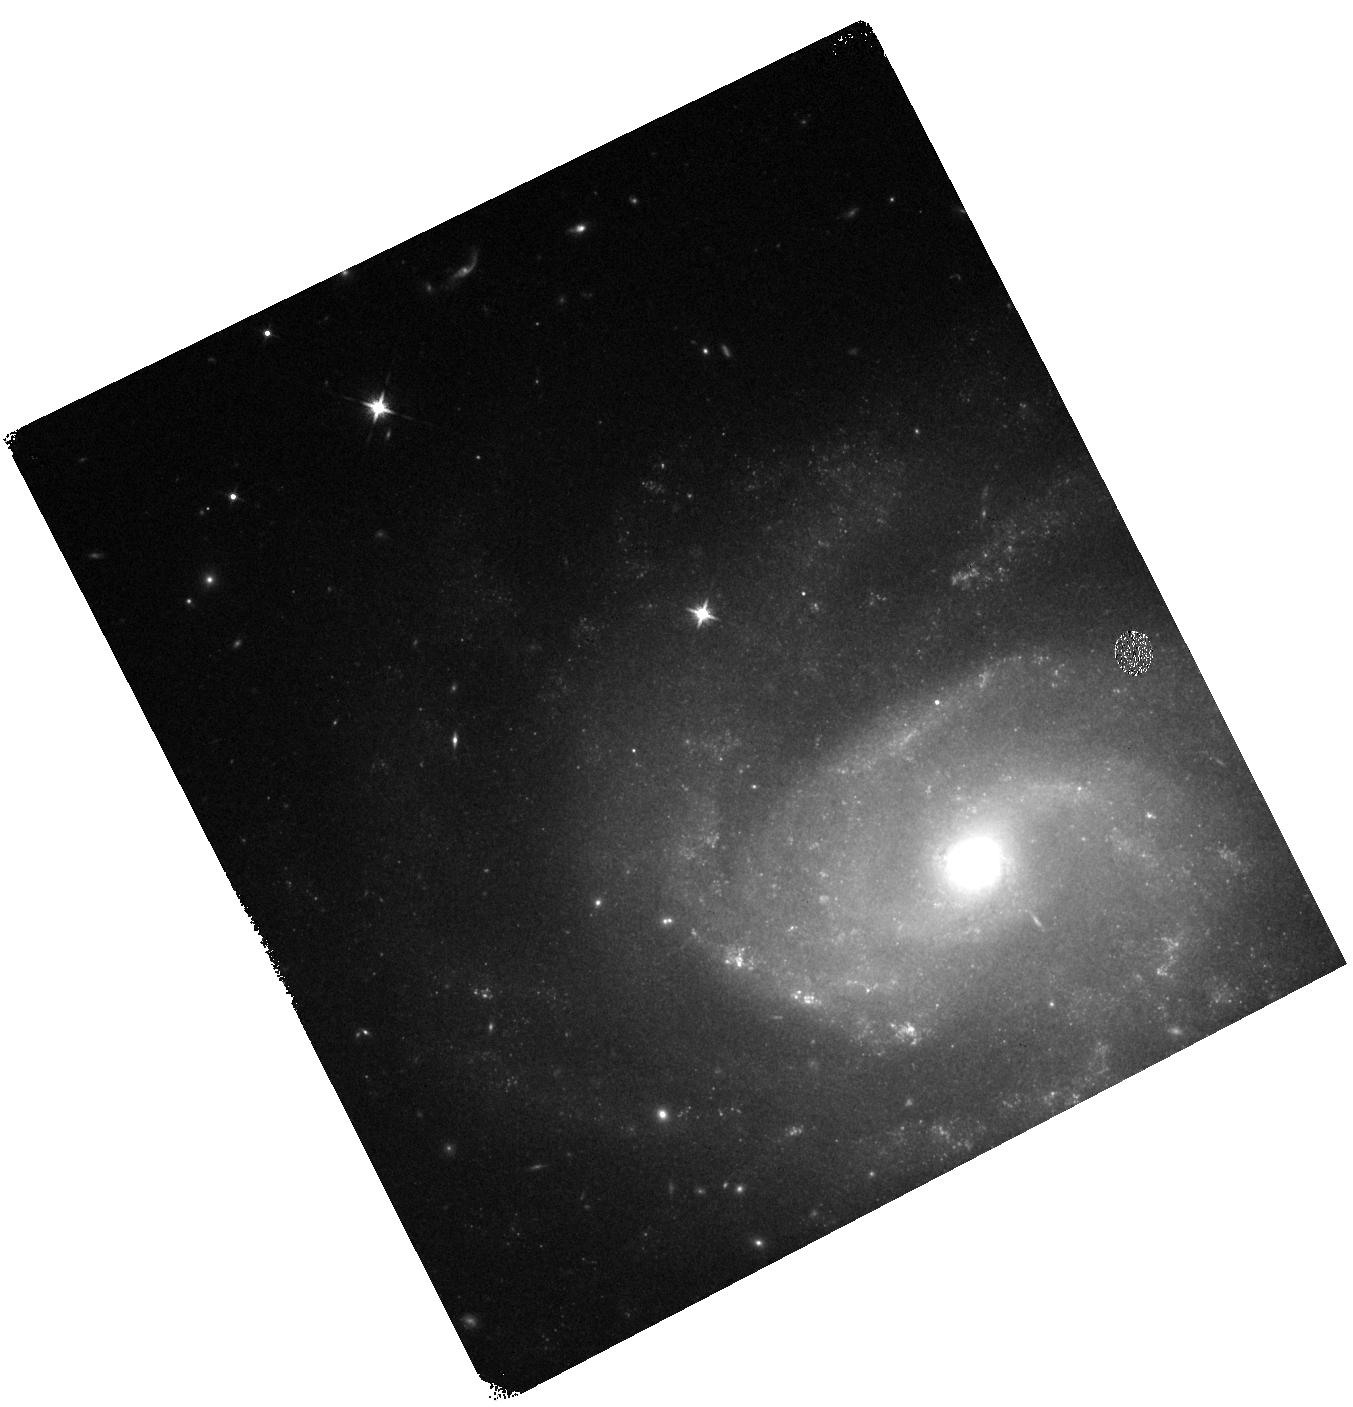
Target: SN2020UXZ
Instrument: WFC3/IR
Filter: F125W
Exposure: 7 min
Observation ID: hst_16497_03_wfc3_ir_f125w_ieje03

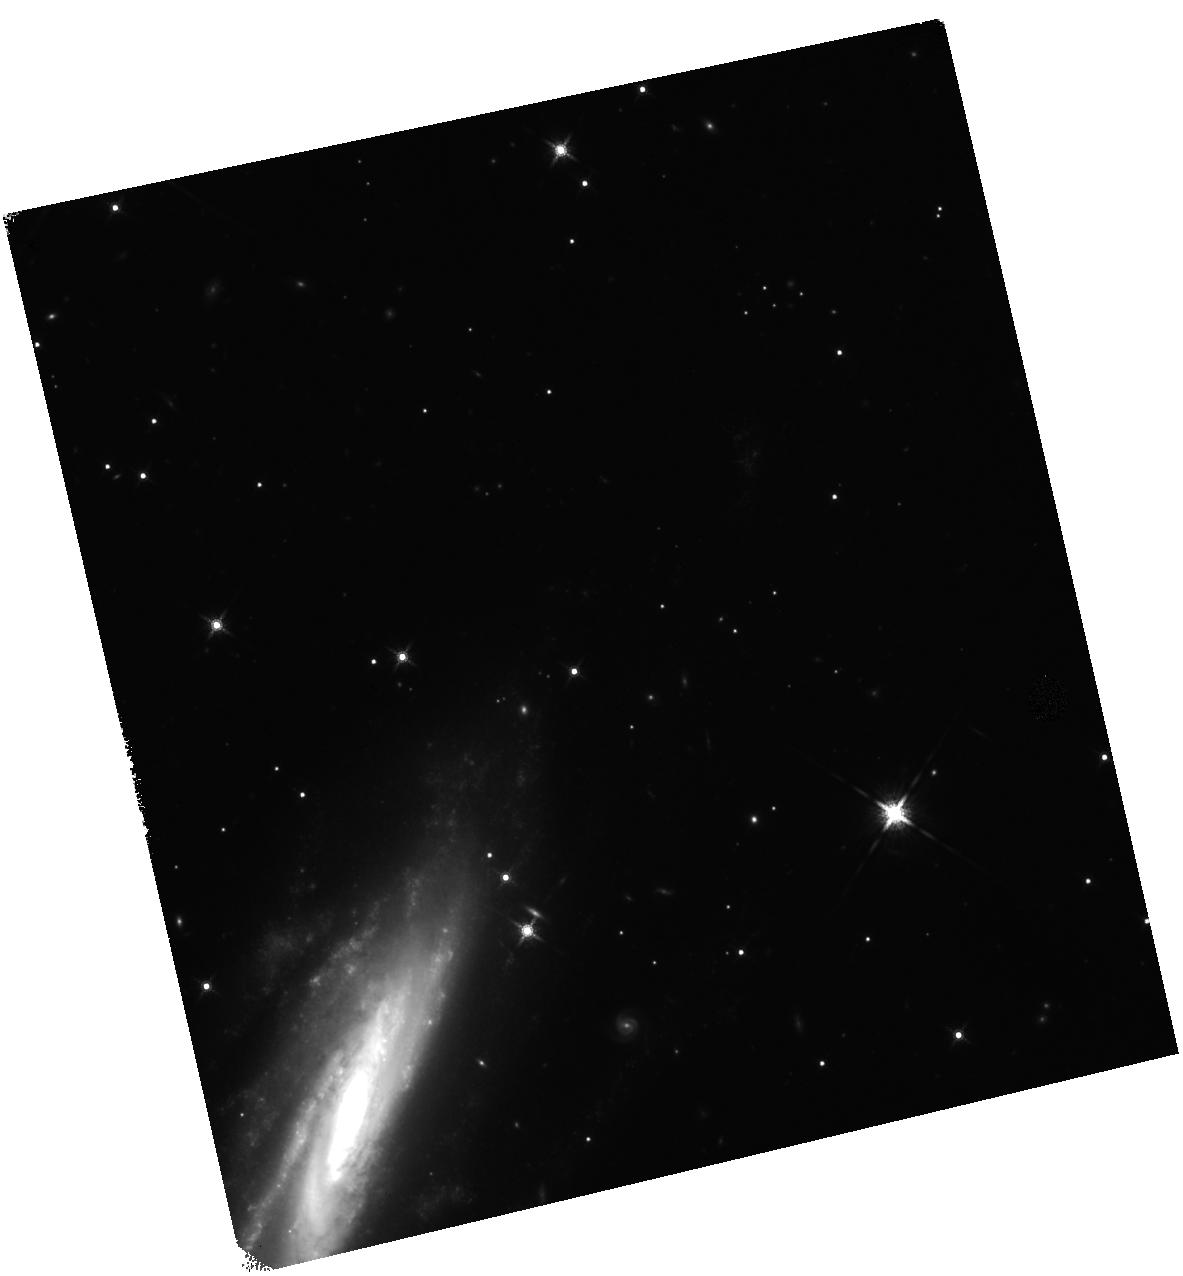
Target: SN2020UDY
Instrument: WFC3/IR
Filter: F160W
Exposure: 17 min
Observation ID: hst_16497_05_wfc3_ir_f160w_ieje05

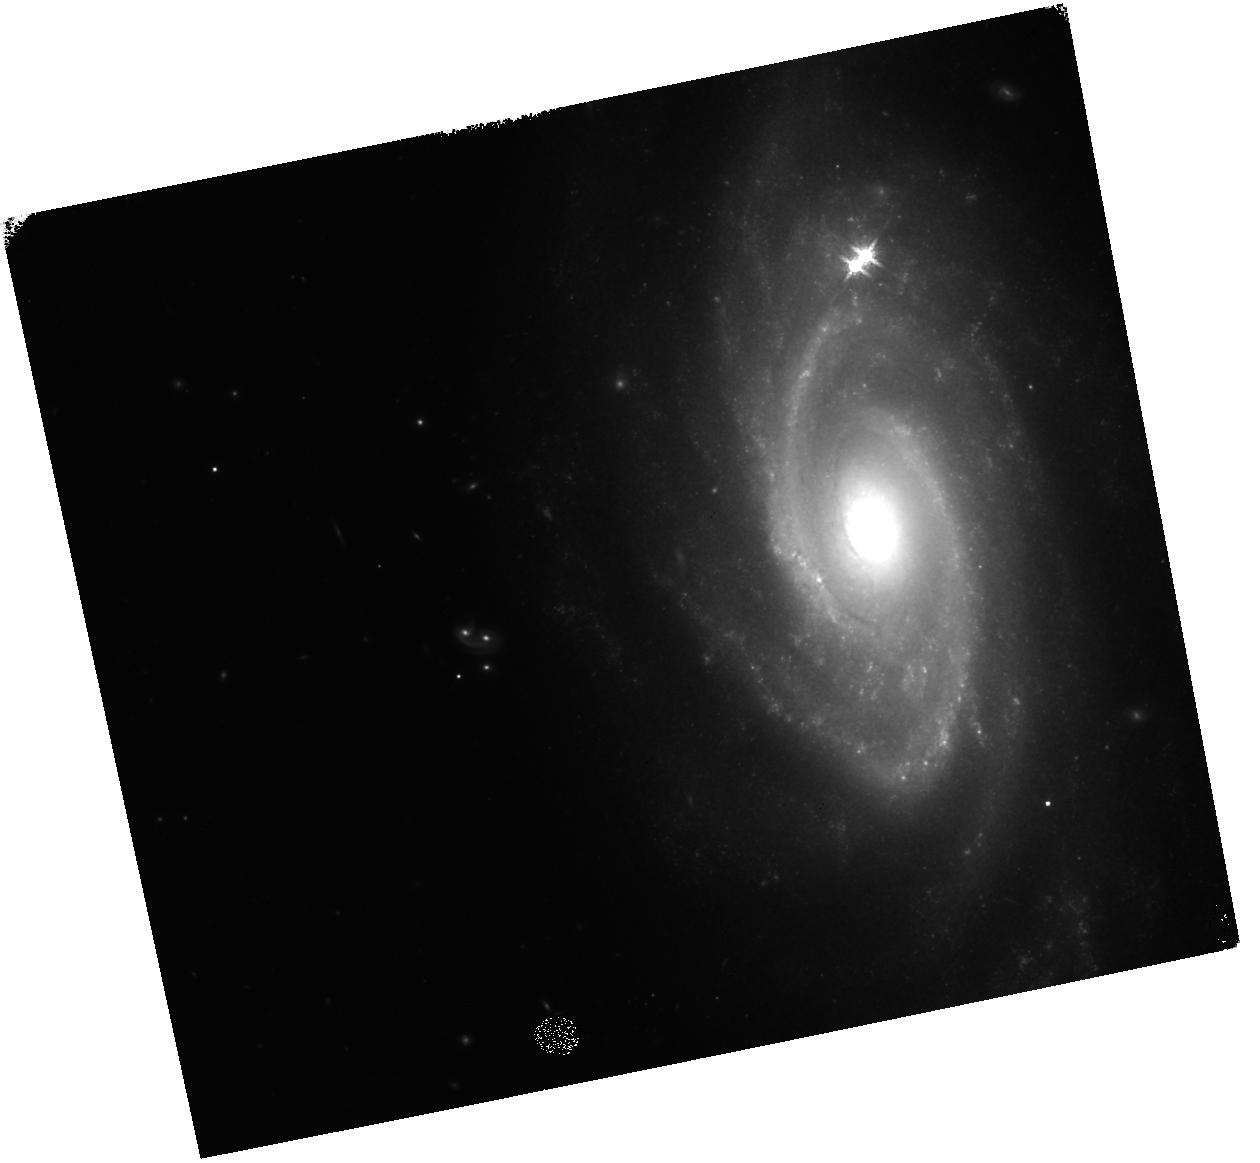
Target: SN2020KYG
Instrument: WFC3/IR
Filter: F160W
Exposure: 17 min
Observation ID: hst_16497_07_wfc3_ir_f160w_ieje07

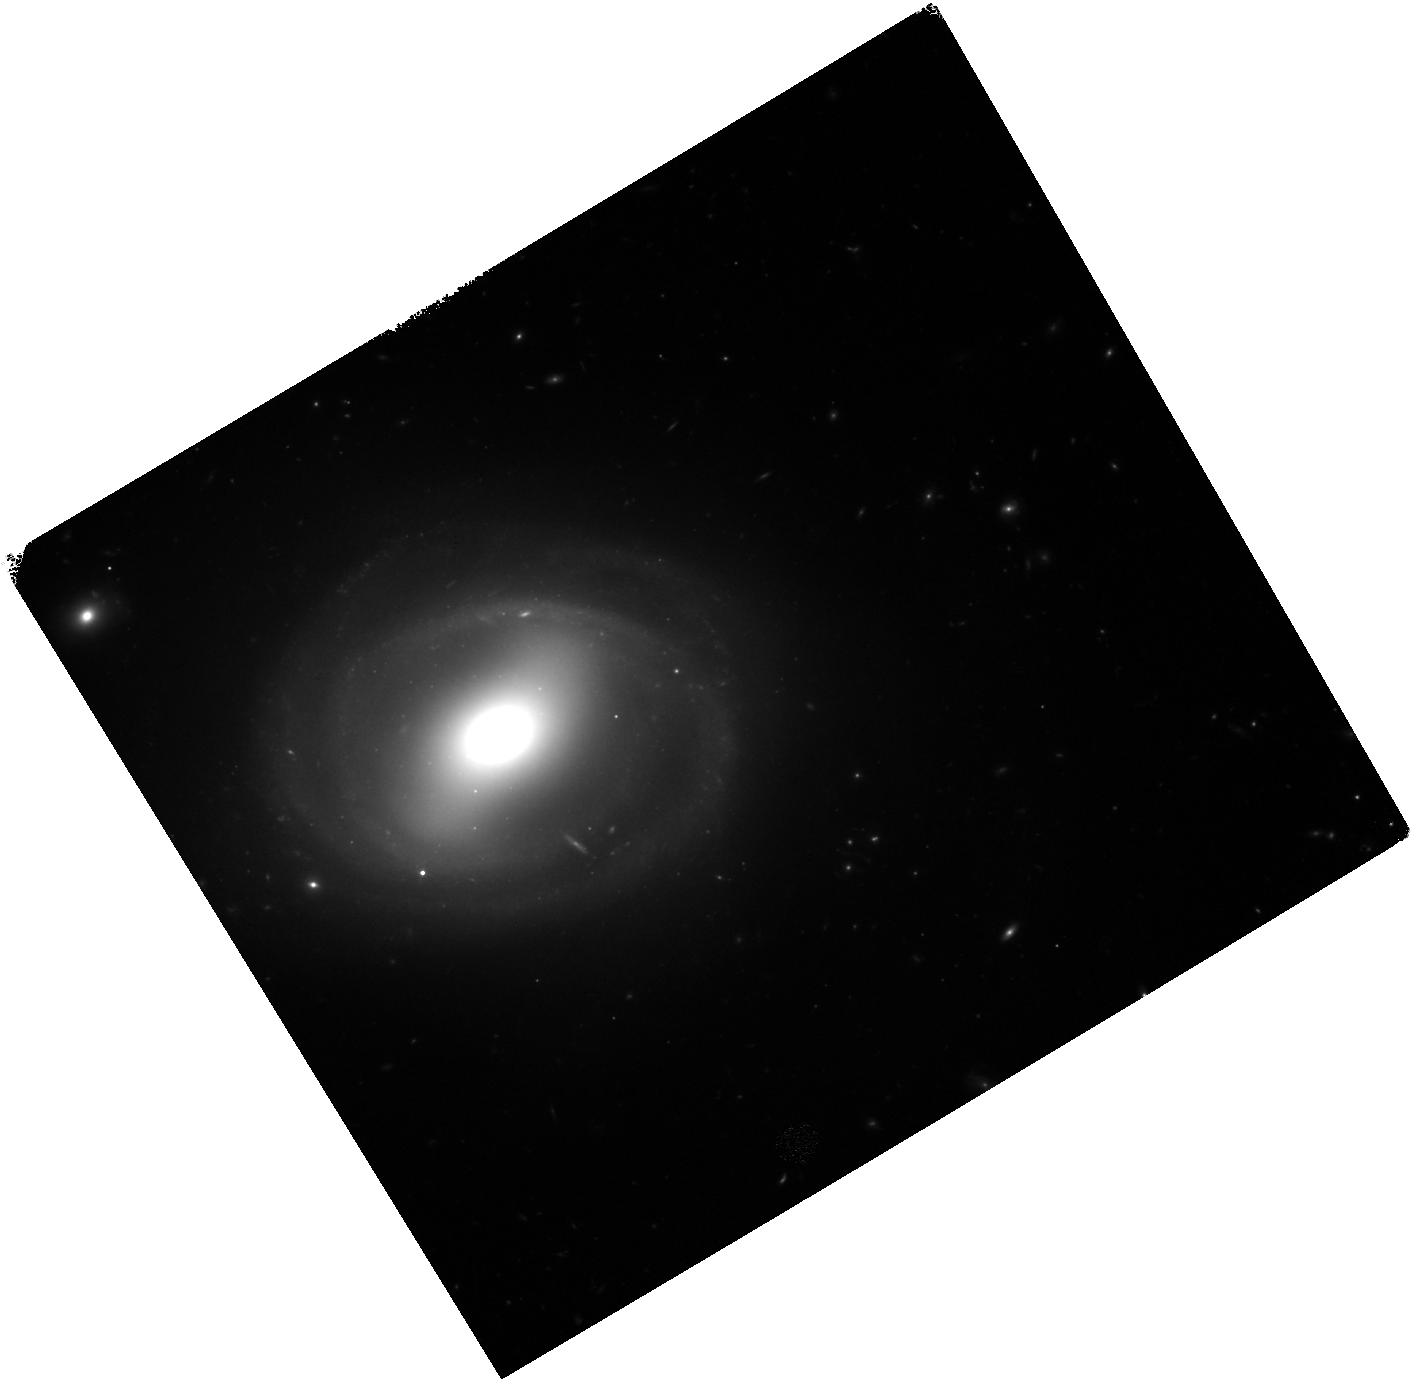
Target: SN2020EES
Instrument: WFC3/IR
Filter: F125W
Exposure: 17 min
Observation ID: hst_16497_01_wfc3_ir_f125w_ieje01

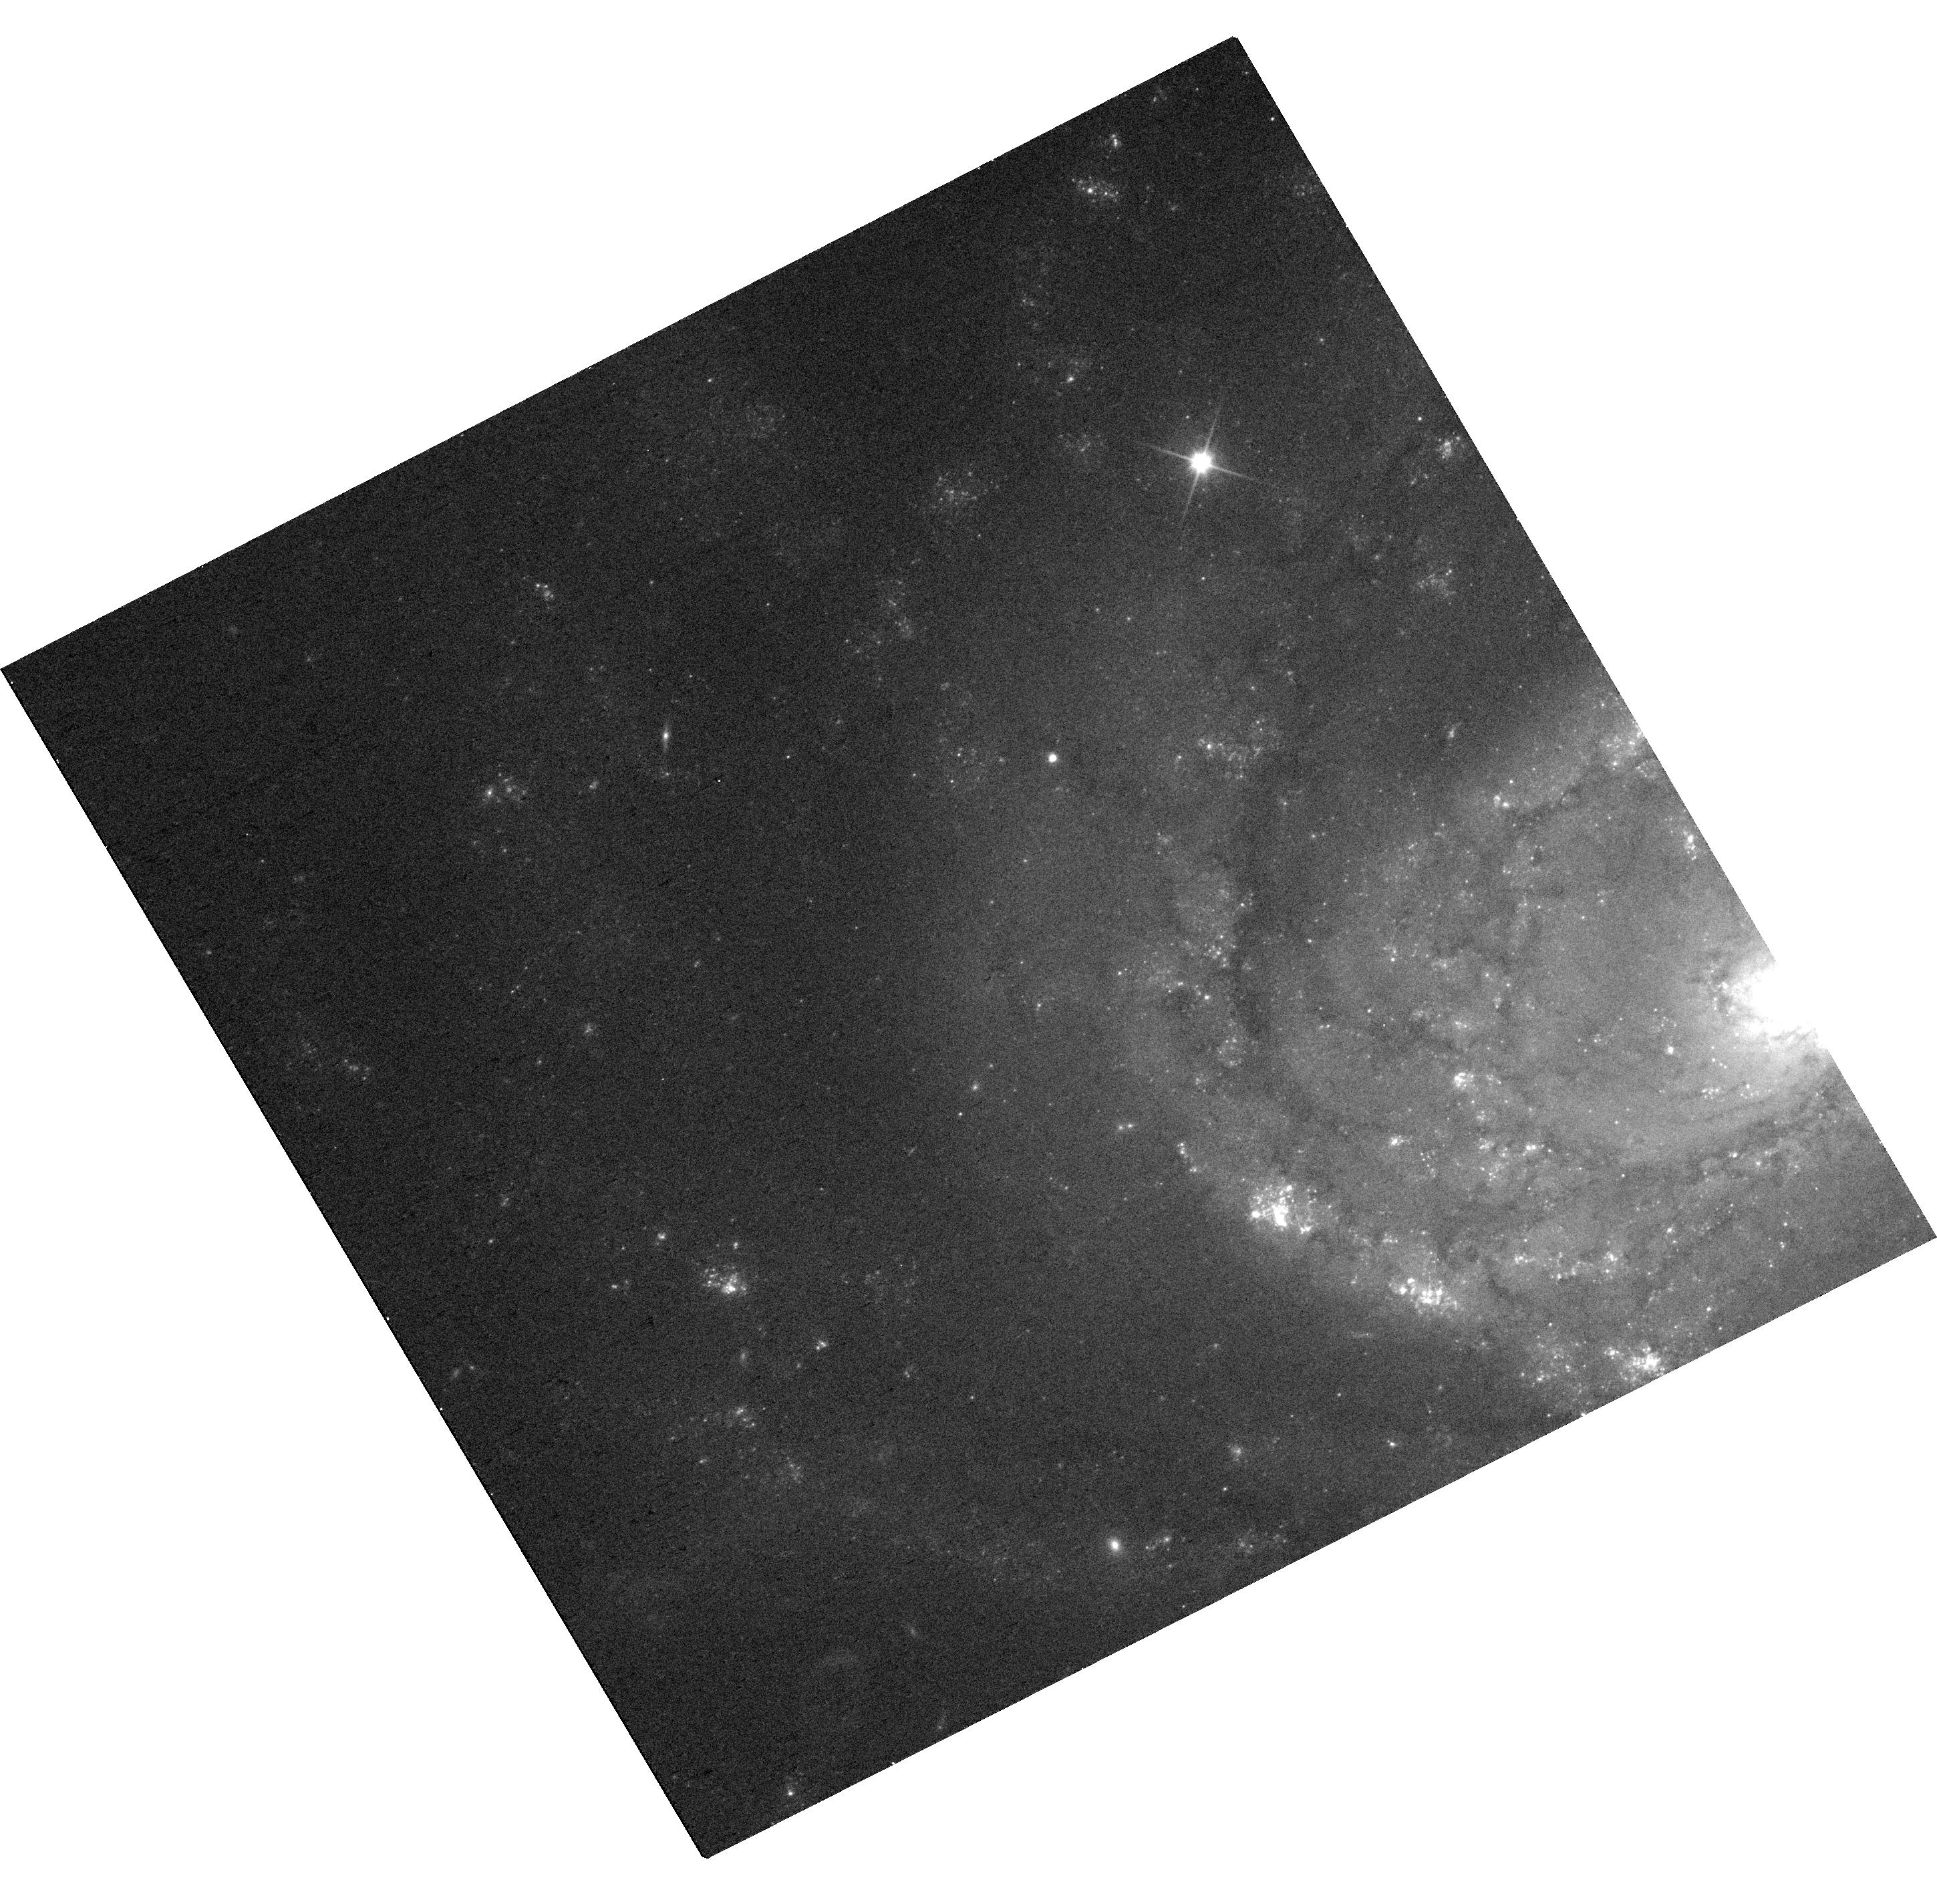
Target: SN2020UXZ
Instrument: WFC3/UVIS
Filter: F350LP
Exposure: 5 min
Observation ID: hst_16497_03_wfc3_uvis_f350lp_ieje03

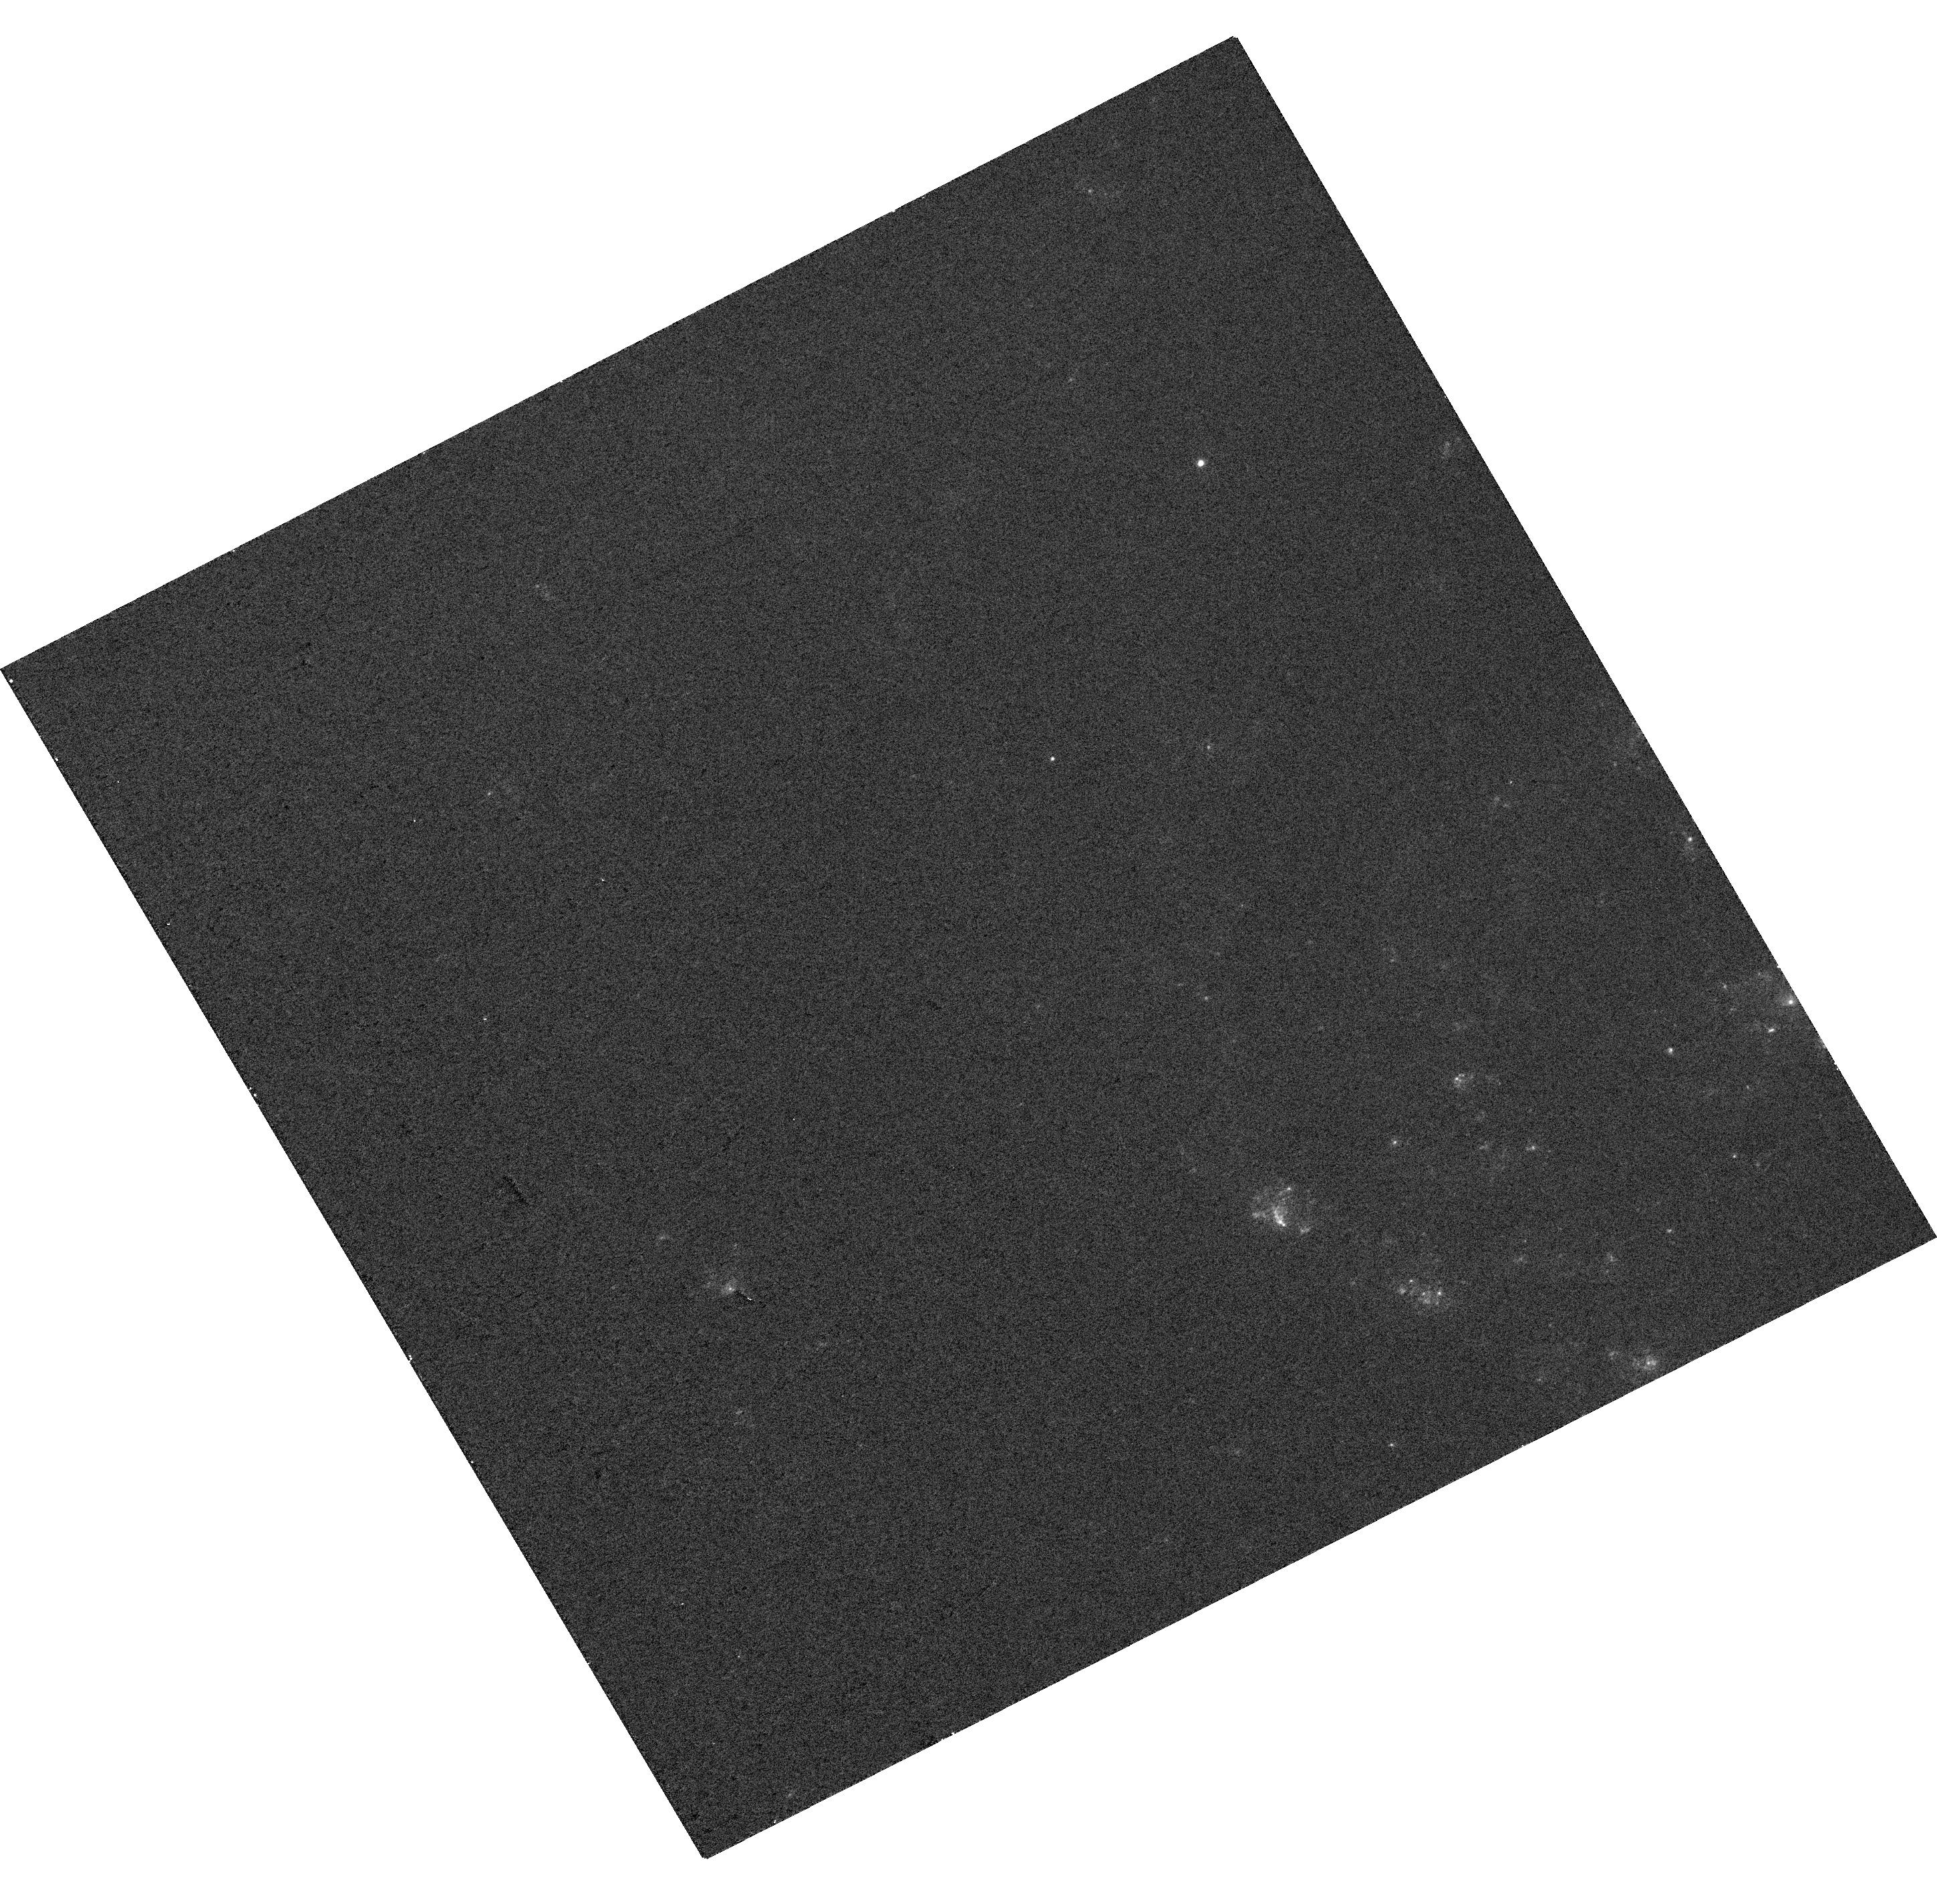
Target: SN2020UXZ
Instrument: WFC3/UVIS
Filter: F336W
Exposure: 5 min
Observation ID: hst_16497_03_wfc3_uvis_f336w_ieje03

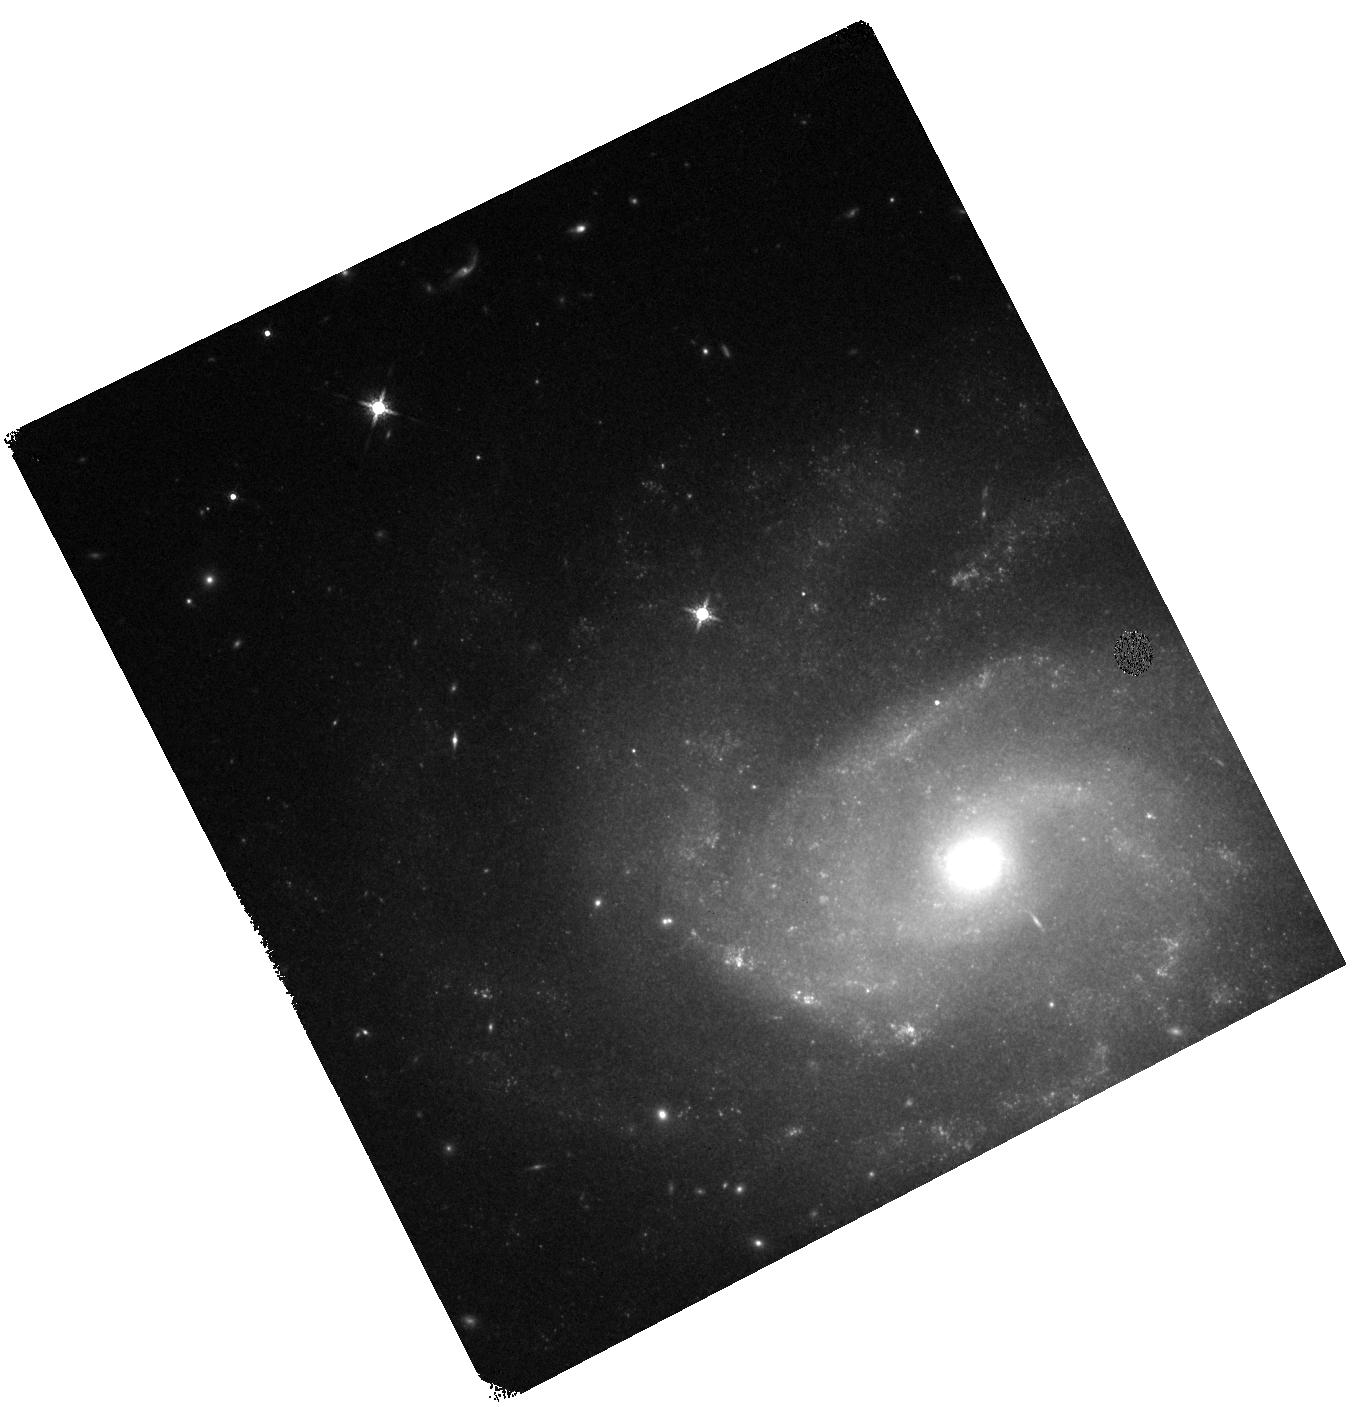
Target: SN2020UXZ
Instrument: WFC3/IR
Filter: F160W
Exposure: 7 min
Observation ID: hst_16497_03_wfc3_ir_f160w_ieje03

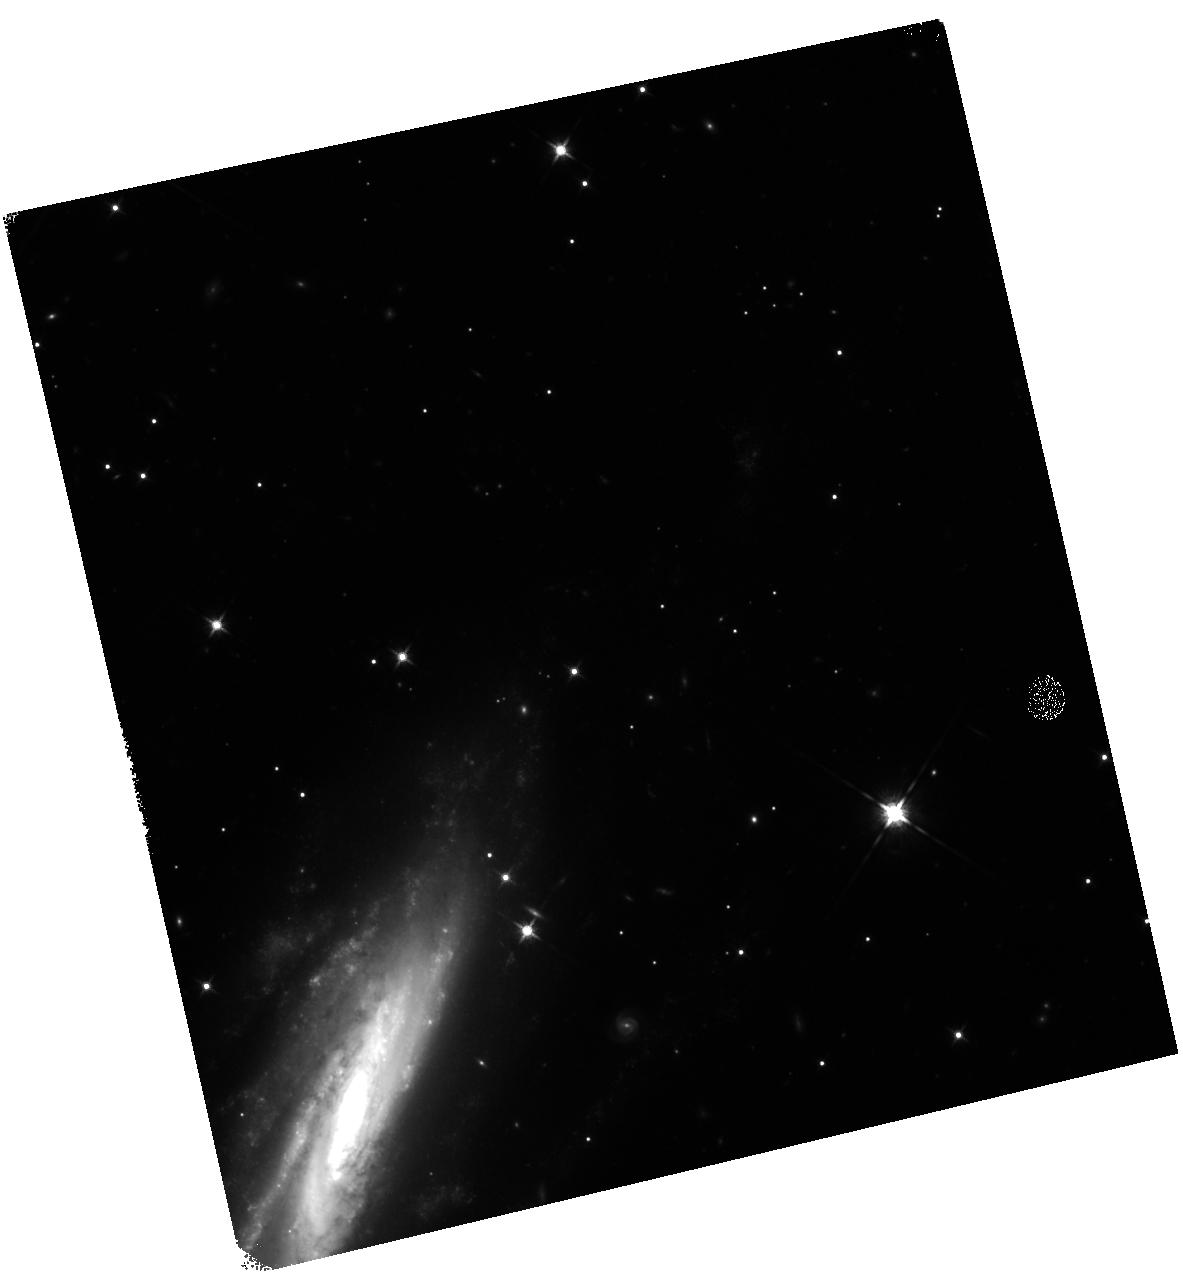
Target: SN2020UDY
Instrument: WFC3/IR
Filter: F125W
Exposure: 15 min
Observation ID: hst_16497_05_wfc3_ir_f125w_ieje05

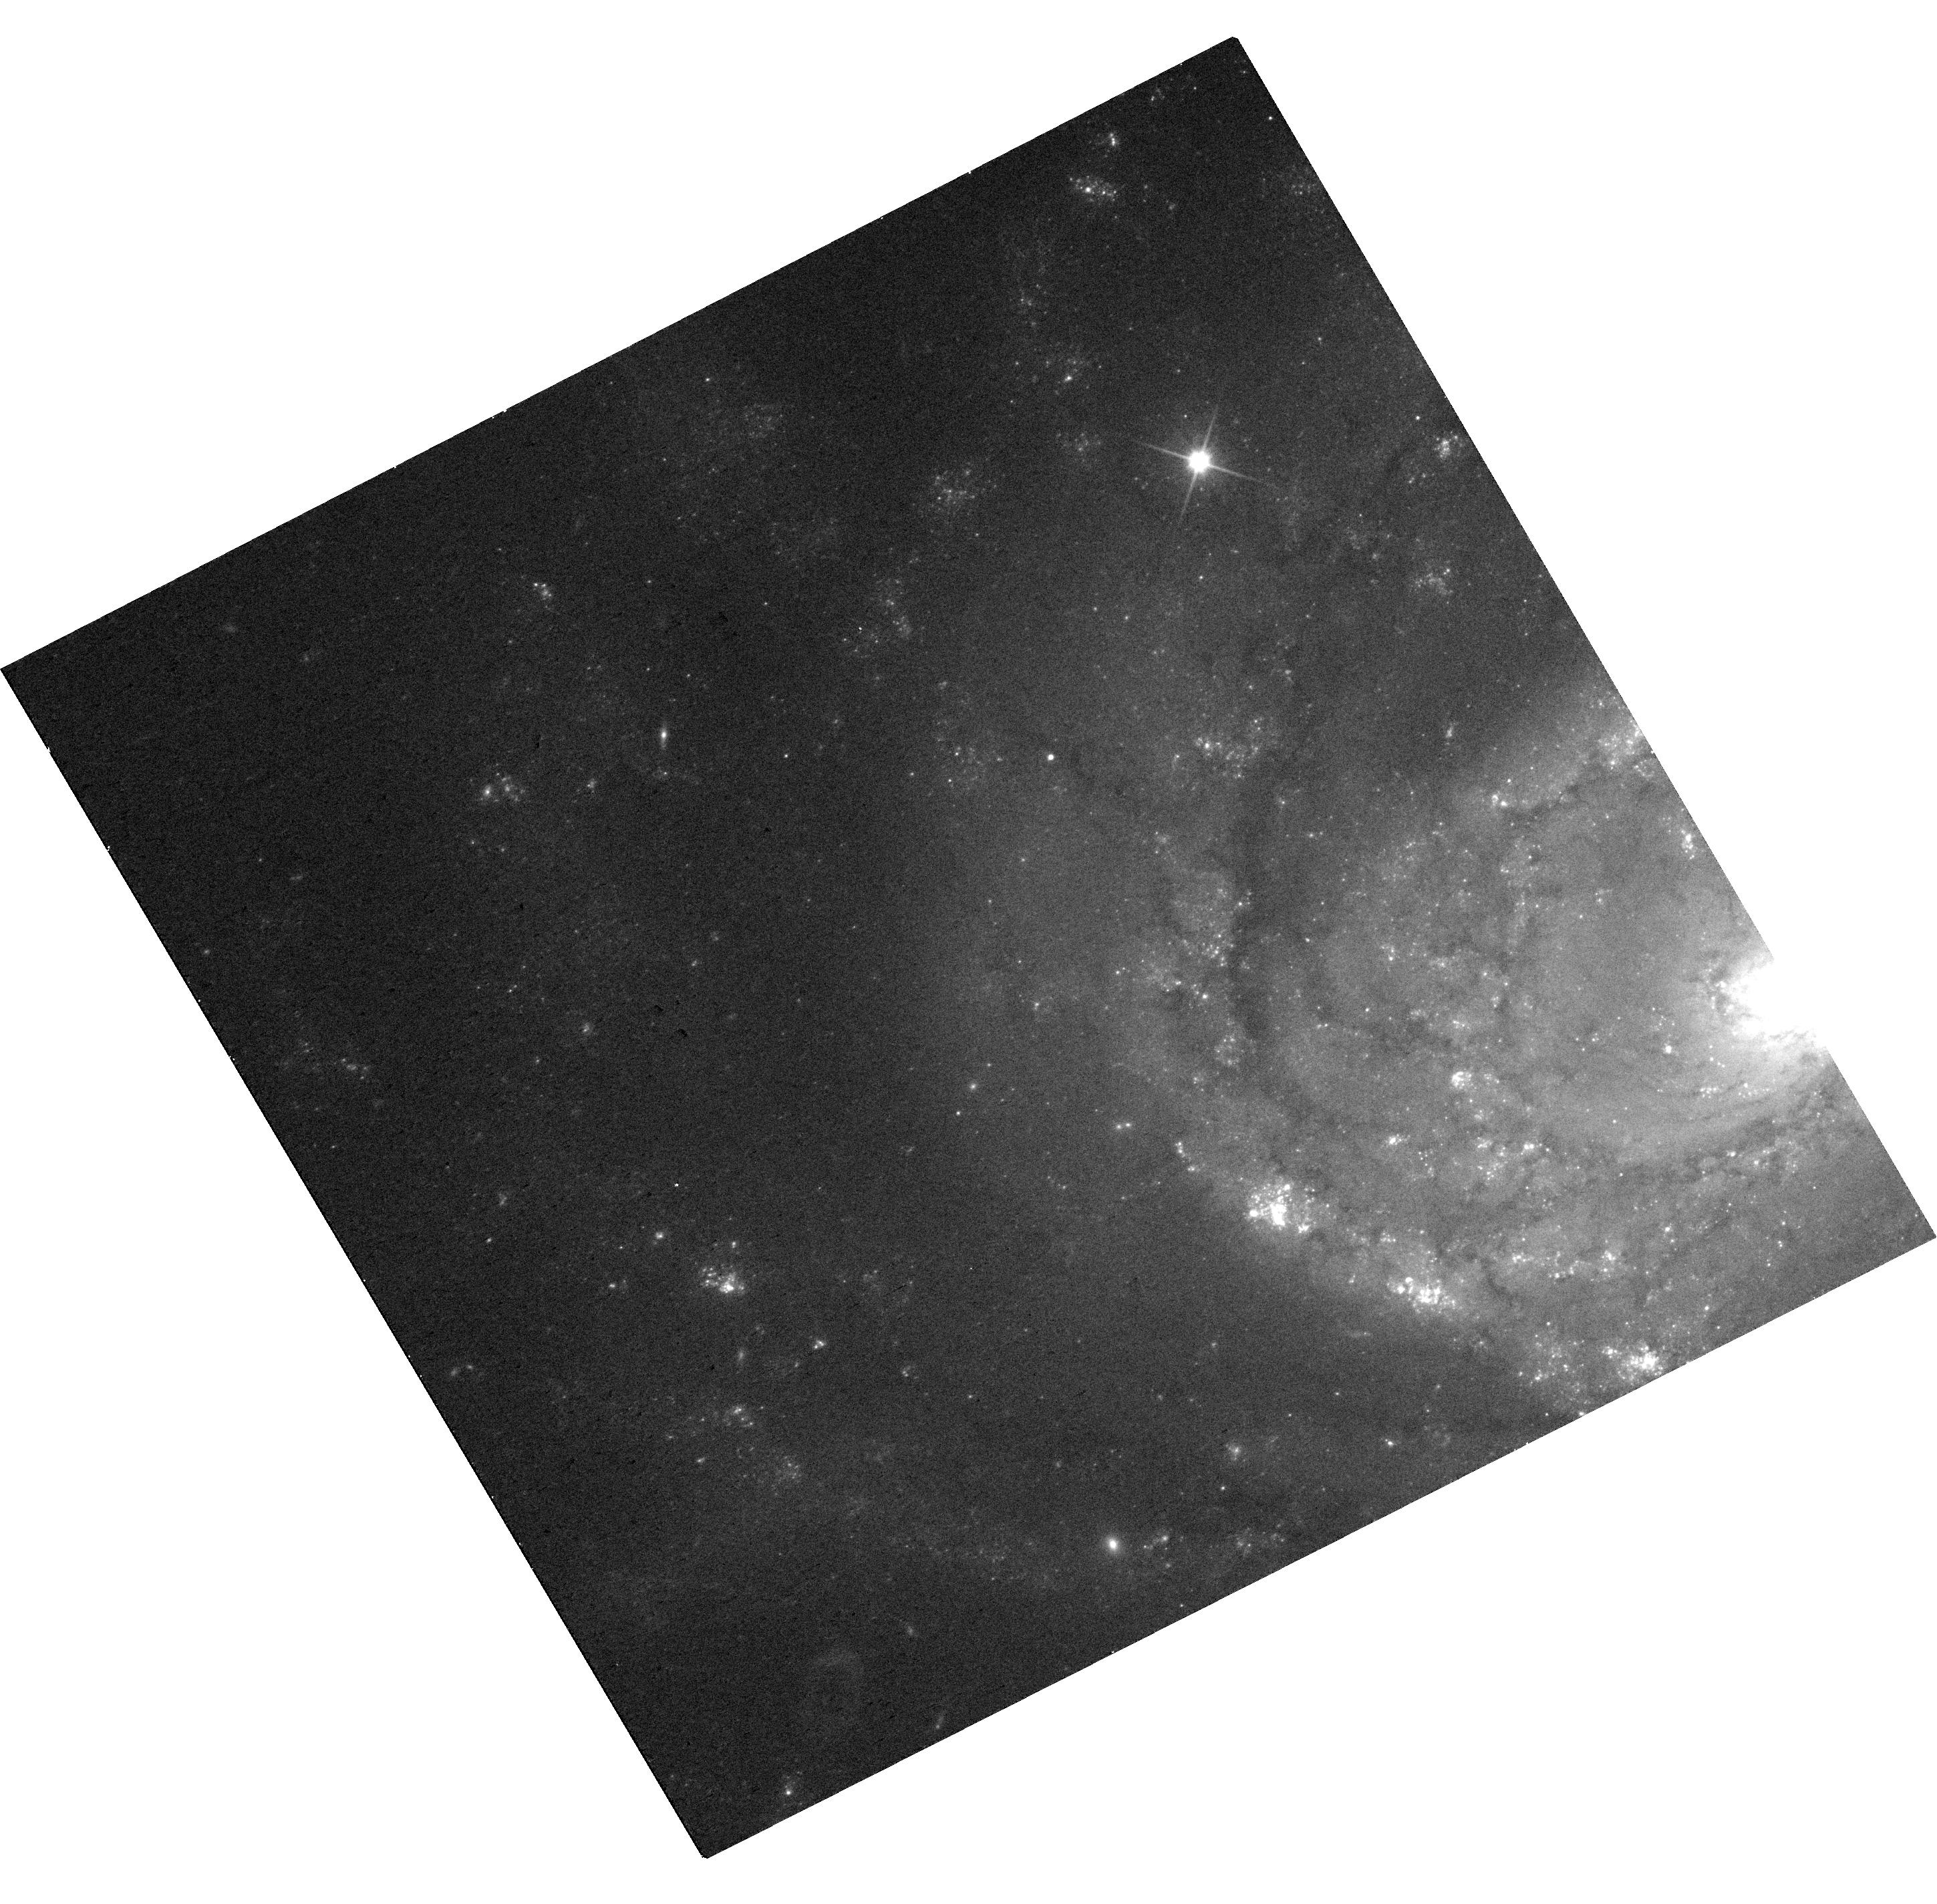
Target: SN2020UXZ
Instrument: WFC3/UVIS
Filter: F350LP
Exposure: 6 min
Observation ID: hst_16497_04_wfc3_uvis_f350lp_ieje04

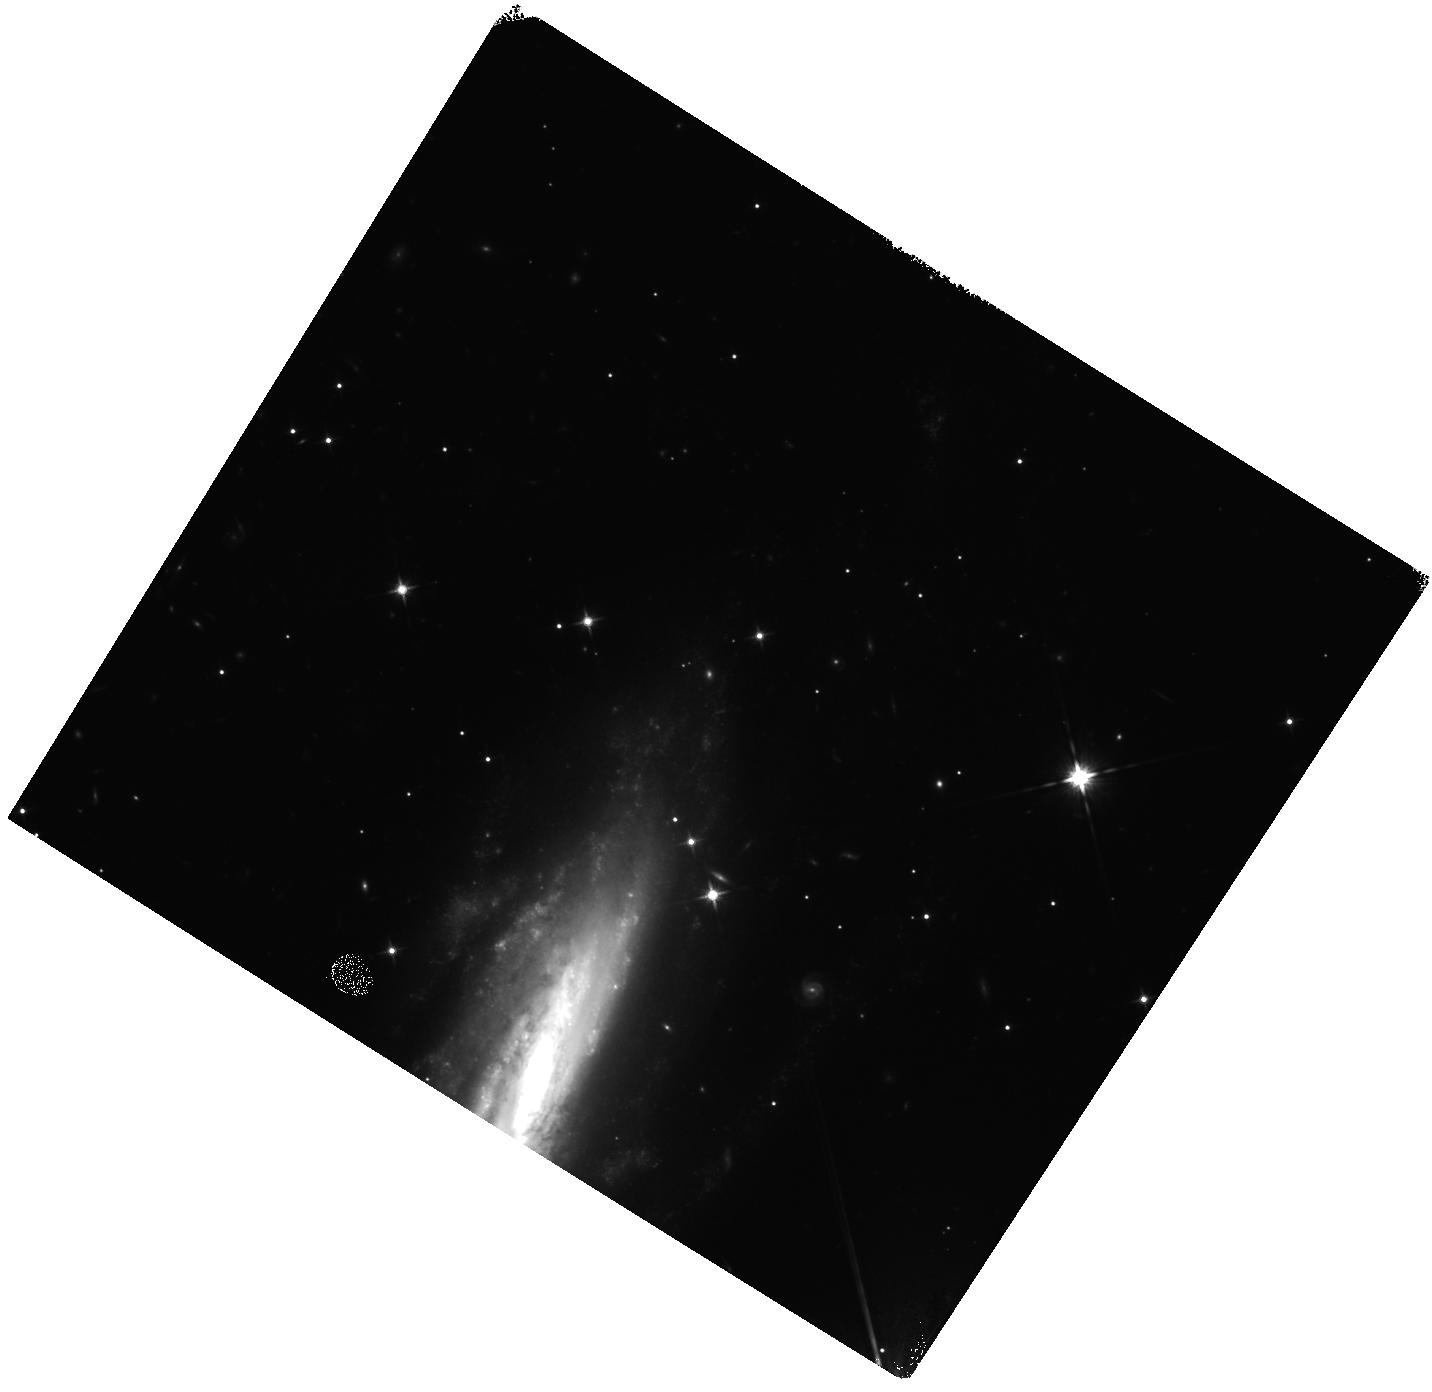
Target: SN2020UDY
Instrument: WFC3/IR
Filter: F125W
Exposure: 15 min
Observation ID: hst_16497_06_wfc3_ir_f125w_ieje06

The Near-Infrared Plateau of Type Ia Supernovae (PI: Graur, Or)

We ask for 8 WFC3 orbits to observe four Type Ia supernovae (SNe Ia) when they are ~230-430 days past maximum light. At these phases, normal SNe Ia have been shown to undergo a plateau phase in the near-infrared (NIR) while continuing to decline in the optical. Our sample consists of two normal SNe Ia and two peculiar SNe Iax. With two visits per SN during this phase range, we will use observations in F125W (J), F160W (H), F336W (U), and F350LP (optical) to: (1) confirm the J-band plateau for normal SNe Ia; (2) test whether the plateau is caused by scattering of photons from the UV/optical to the NIR; (3) test whether SNe Iax also exhibit a NIR plateau; and (4) detect the surviving white dwarf progenitors of SNe Iax. At late times, observations drive theory, and ours will help shed light on the progenitor and explosion physics of both normal SNe Ia and their peculiar Iax cousins.